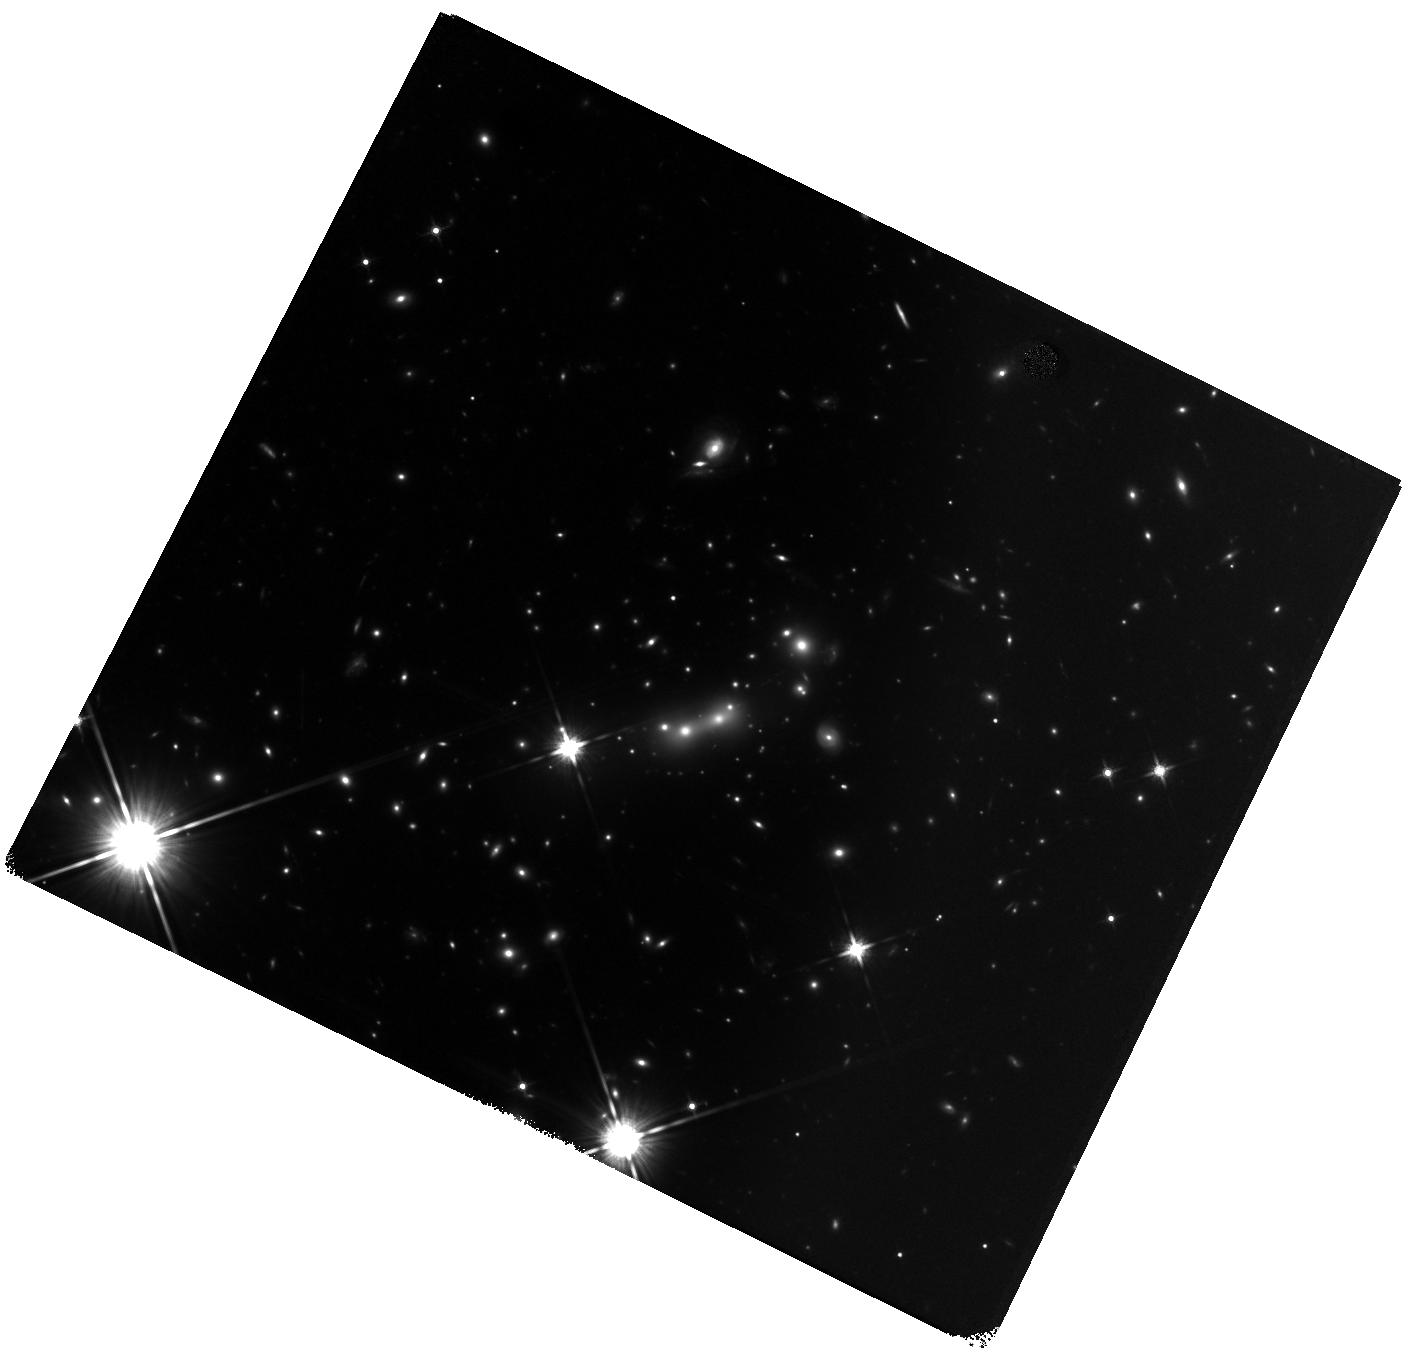
Target: MACS0647+7015. Instrument: WFC3/IR. Filter: F140W. Exposure: 29 min. Observation ID: hst_13317_04_wfc3_ir_f140w_icc904

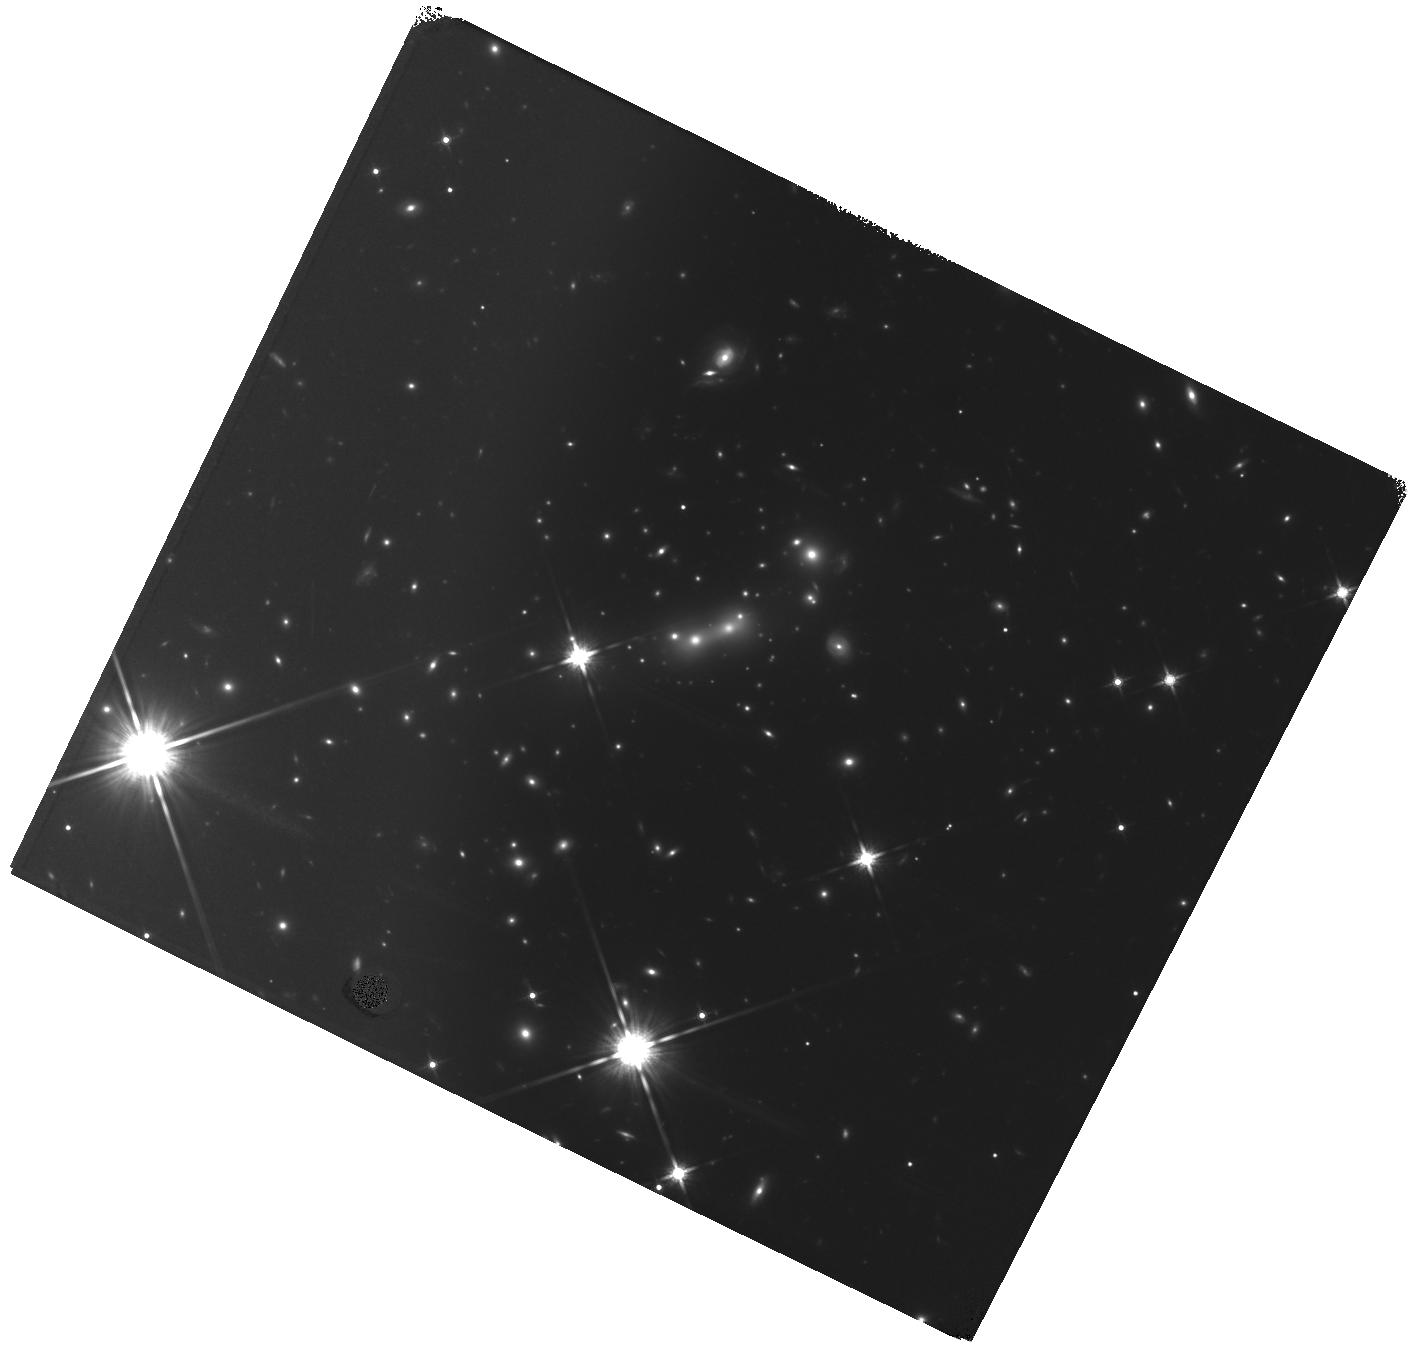
Target: MACS0647+7015. Instrument: WFC3/IR. Filter: F140W. Exposure: 29 min. Observation ID: hst_13317_05_wfc3_ir_f140w_icc905

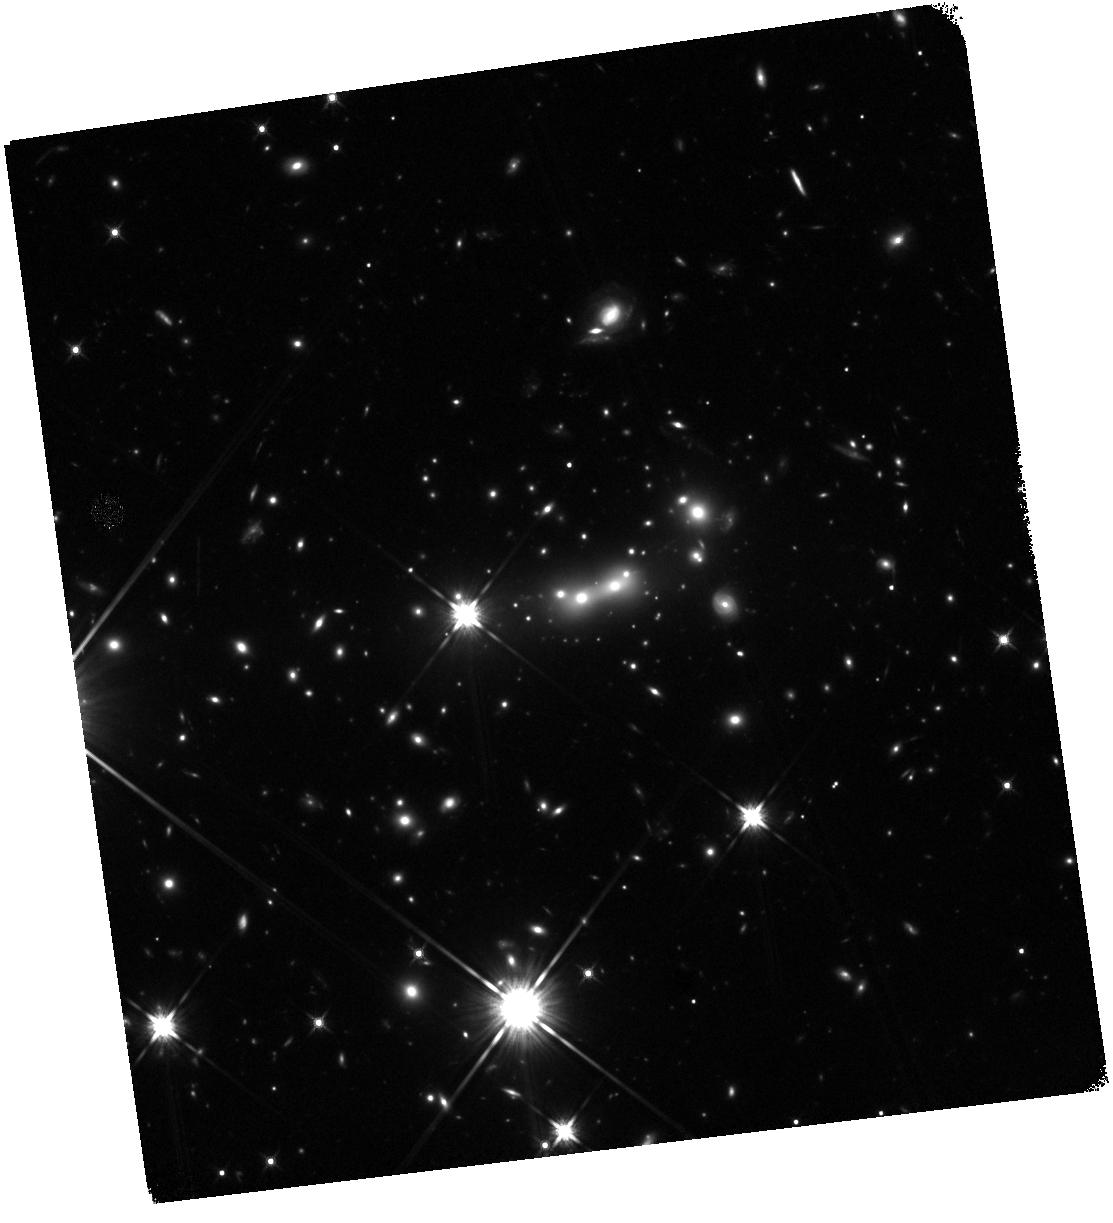
Target: MACS0647+7015. Instrument: WFC3/IR. Filter: F140W. Exposure: 31 min. Observation ID: hst_13317_01_wfc3_ir_f140w_icc901

Infrared Grism Confirmation of a Strongly Lensed z ~ 11 Candidate: MACS0647-JD (PI: Coe, Dan)

The first galaxies are the frontier of extragalactic astronomy. How and when did they form, and how did they contribute to reionization? Gravitational lensing has enabled efficient discovery of high-redshift galaxies including MACS0647-JD at z ~ 10.8 (420 Myr after the Big Bang), a strong candidate for the most distant galaxy yet known. This discovery by the CLASH Multi-Cycle Treasury program is consistent with expectations extrapolated from lower redshifts (4 < z < 8). The evolving luminosity function fit to these data includes sufficient numbers of faint galaxies at early times to reionize the universe. However, the discovery of MACS0647-JD is in tension with lower number densities of z > 9 candidates identified in deep field observations including the UDF. These field studies suggest z > 9 galaxies were building up in numbers much more rapidly than observed at later times. Confirmation of the z ~ 10.8 candidate is therefore paramount to our understanding of early galaxy evolution and reionization. All three strongly lensed images of MACS0647-JD are significantly detected in two HST filters (F140W and F160W). Lower redshift objects have been ruled out with high confidence, and the redshift is corroborated by our lens modeling. The strong lensing magnification provides us with a rare opportunity to confirm such a high redshift. We propose to do so with ten orbits of WFC3/IR G141 grism observations. Two orbits of F140W imaging are also required for calibration. As the first ever HST IR grism observations of a z < 1 cluster, this program will serve as an important pathfinder for future IR grism observations of lensed fields with HST and with the James Webb Space Telescope.